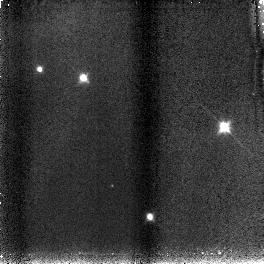
Target: S3B
Instrument: NICMOS/NIC3
Filter: F110W
Exposure: 4 min
Observation ID: n8vm16030

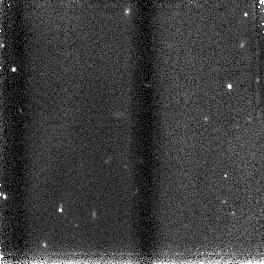
Target: N7
Instrument: NICMOS/NIC3
Filter: F160W
Exposure: 2 min
Observation ID: n8vm12020

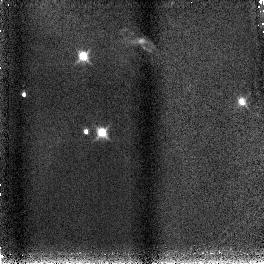
Target: S1
Instrument: NICMOS/NIC3
Filter: F160W
Exposure: 2 min
Observation ID: n8vm04020

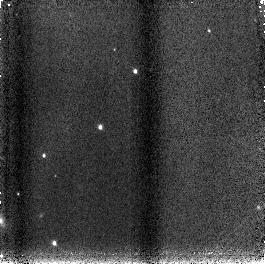
Target: N2
Instrument: NICMOS/NIC3
Filter: F160W
Exposure: 2 min
Observation ID: n8vm14020

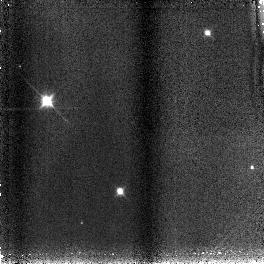
Target: S3A
Instrument: NICMOS/NIC3
Filter: F110W
Exposure: 4 min
Observation ID: n8vm06030

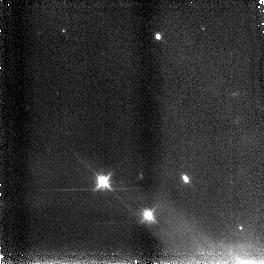
Target: S2
Instrument: NICMOS/NIC3
Filter: F160W
Exposure: 2 min
Observation ID: n8vm05020

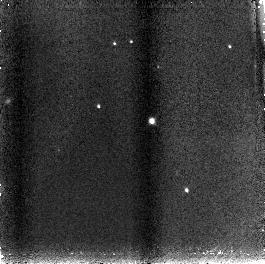
Target: TIEDE1
Instrument: NICMOS/NIC3
Filter: F110W
Exposure: 4 min
Observation ID: n8vm20030

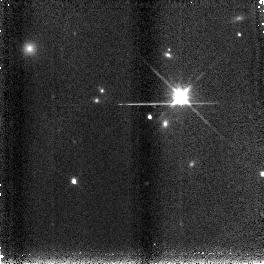
Target: ROGUE33
Instrument: NICMOS/NIC3
Filter: F160W
Exposure: 2 min
Observation ID: n8vm22020

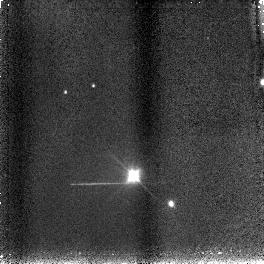
Target: N7B
Instrument: NICMOS/NIC3
Filter: F110W
Exposure: 4 min
Observation ID: n8vm18030

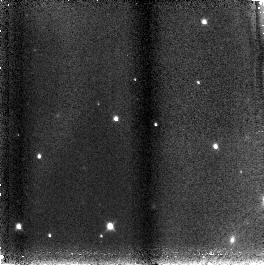
Target: SORI60
Instrument: NICMOS/NIC3
Filter: F110W
Exposure: 4 min
Observation ID: n8vma9030

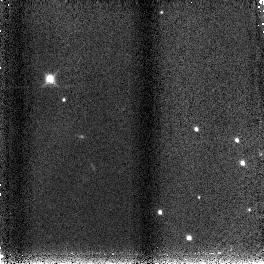
Target: SORI4727
Instrument: NICMOS/NIC3
Filter: F160W
Exposure: 2 min
Observation ID: n8vm19020

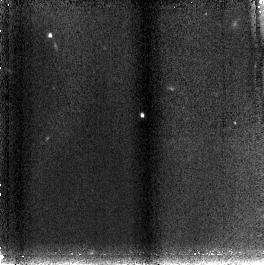
Target: ROGUE25
Instrument: NICMOS/NIC3
Filter: F110W
Exposure: 4 min
Observation ID: n8vm23030

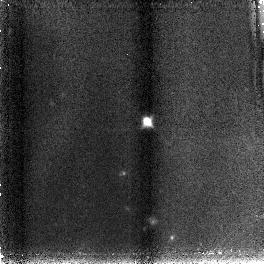
Target: J02055
Instrument: NICMOS/NIC3
Filter: F110W
Exposure: 4 min
Observation ID: n8vm21030

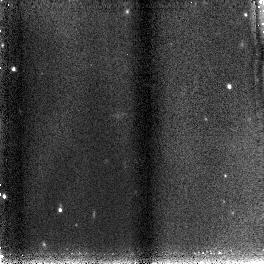
Target: N7
Instrument: NICMOS/NIC3
Filter: F110W
Exposure: 4 min
Observation ID: n8vm12030

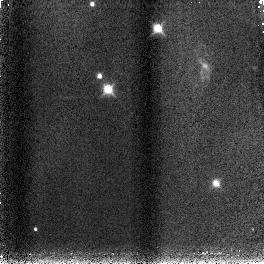
Target: S1
Instrument: NICMOS/NIC3
Filter: F160W
Exposure: 2 min
Observation ID: n8vm07020

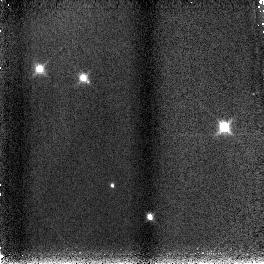
Target: S3B
Instrument: NICMOS/NIC3
Filter: F160W
Exposure: 2 min
Observation ID: n8vm16020

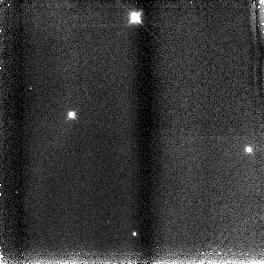
Target: S3A
Instrument: NICMOS/NIC3
Filter: F110W
Exposure: 4 min
Observation ID: n8vm09030

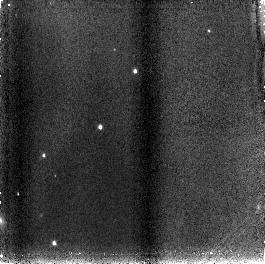
Target: N2
Instrument: NICMOS/NIC3
Filter: F110W
Exposure: 4 min
Observation ID: n8vm14030

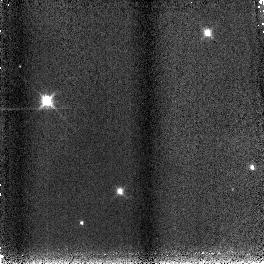
Target: S3A
Instrument: NICMOS/NIC3
Filter: F160W
Exposure: 2 min
Observation ID: n8vm06020

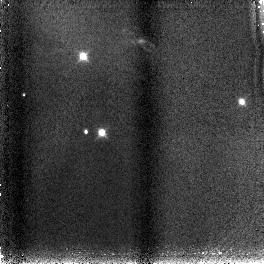
Target: S1
Instrument: NICMOS/NIC3
Filter: F110W
Exposure: 4 min
Observation ID: n8vm04030

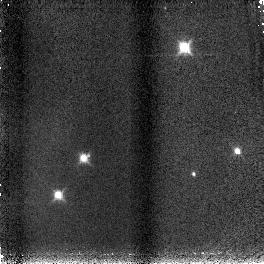
Target: S3B
Instrument: NICMOS/NIC3
Filter: F160W
Exposure: 2 min
Observation ID: n8vm13020

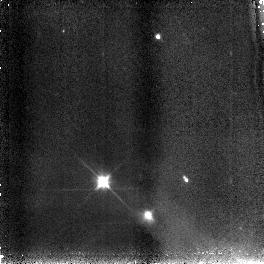
Target: S2
Instrument: NICMOS/NIC3
Filter: F110W
Exposure: 4 min
Observation ID: n8vm05030

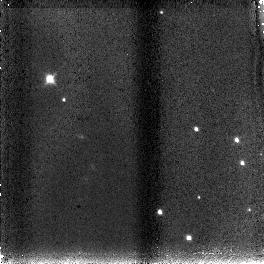
Target: SORI4727
Instrument: NICMOS/NIC3
Filter: F110W
Exposure: 4 min
Observation ID: n8vm19030

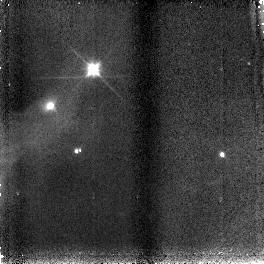
Target: S2
Instrument: NICMOS/NIC3
Filter: F110W
Exposure: 4 min
Observation ID: n8vm08030

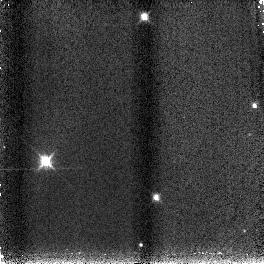
Target: S3A
Instrument: NICMOS/NIC3
Filter: F160W
Exposure: 2 min
Observation ID: n8vm03020

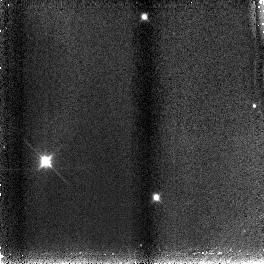
Target: S3A
Instrument: NICMOS/NIC3
Filter: F110W
Exposure: 4 min
Observation ID: n8vm03030

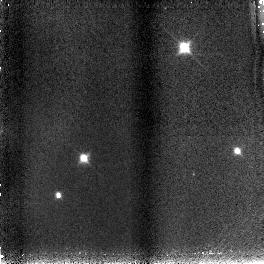
Target: S3B
Instrument: NICMOS/NIC3
Filter: F110W
Exposure: 4 min
Observation ID: n8vm13030

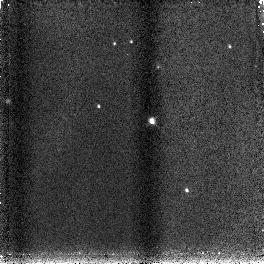
Target: TIEDE1
Instrument: NICMOS/NIC3
Filter: F160W
Exposure: 2 min
Observation ID: n8vm20020

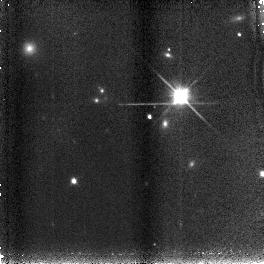
Target: ROGUE33
Instrument: NICMOS/NIC3
Filter: F110W
Exposure: 4 min
Observation ID: n8vm22030

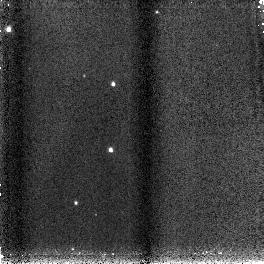
Target: N2
Instrument: NICMOS/NIC3
Filter: F160W
Exposure: 2 min
Observation ID: n8vm11020

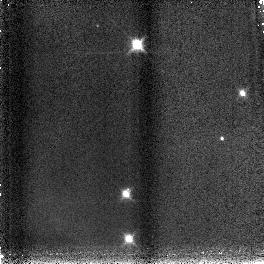
Target: S3B
Instrument: NICMOS/NIC3
Filter: F160W
Exposure: 2 min
Observation ID: n8vm10020

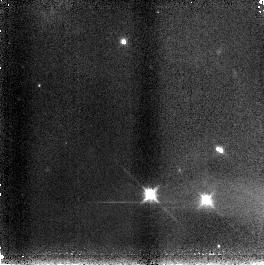
Target: S2
Instrument: NICMOS/NIC3
Filter: F160W
Exposure: 2 min
Observation ID: n8vm02020

The Origins of Sub-stellar Masses: Searching for the "End" of the IMF (PI: Meyer, Michael R.)

Is there a preferred scale that defines the end of the IMF? We propose to test this hypothesis by conducting a deep spectroscopic survey of extremely low mass objects in the embedded young cluster associated with NGC1333. At a distance of only 300pc, this cluster is one of the nearest examples of a dense young cluster. We will be able to obtain R=200 spectra and photometry for 40-60 cluster members with masses between 5-40 Jupiter masses at an age of 1 Myr observed through A(v)<10 mag. This will enable us to estimate temperatures and luminosities for all sources detected in the survey. We will compare their positions in an H-R diagram to PMS evolutionary tracks in order to estimate their ages and masses. For a solar metallicity cloud at a temperature of 10 K, the minimum mass for fragmentation is thought to be 10 Jupiter masses. A statistically significant sample of objects detected below this limit would challenge the role of hierarchical fragmentation in limiting substellar masses. The proximity of this cluster combined with the unique sensitivity, wavelength coverage, and multi-object spectroscopic capability of NICMOS on HST make this experiment possible.